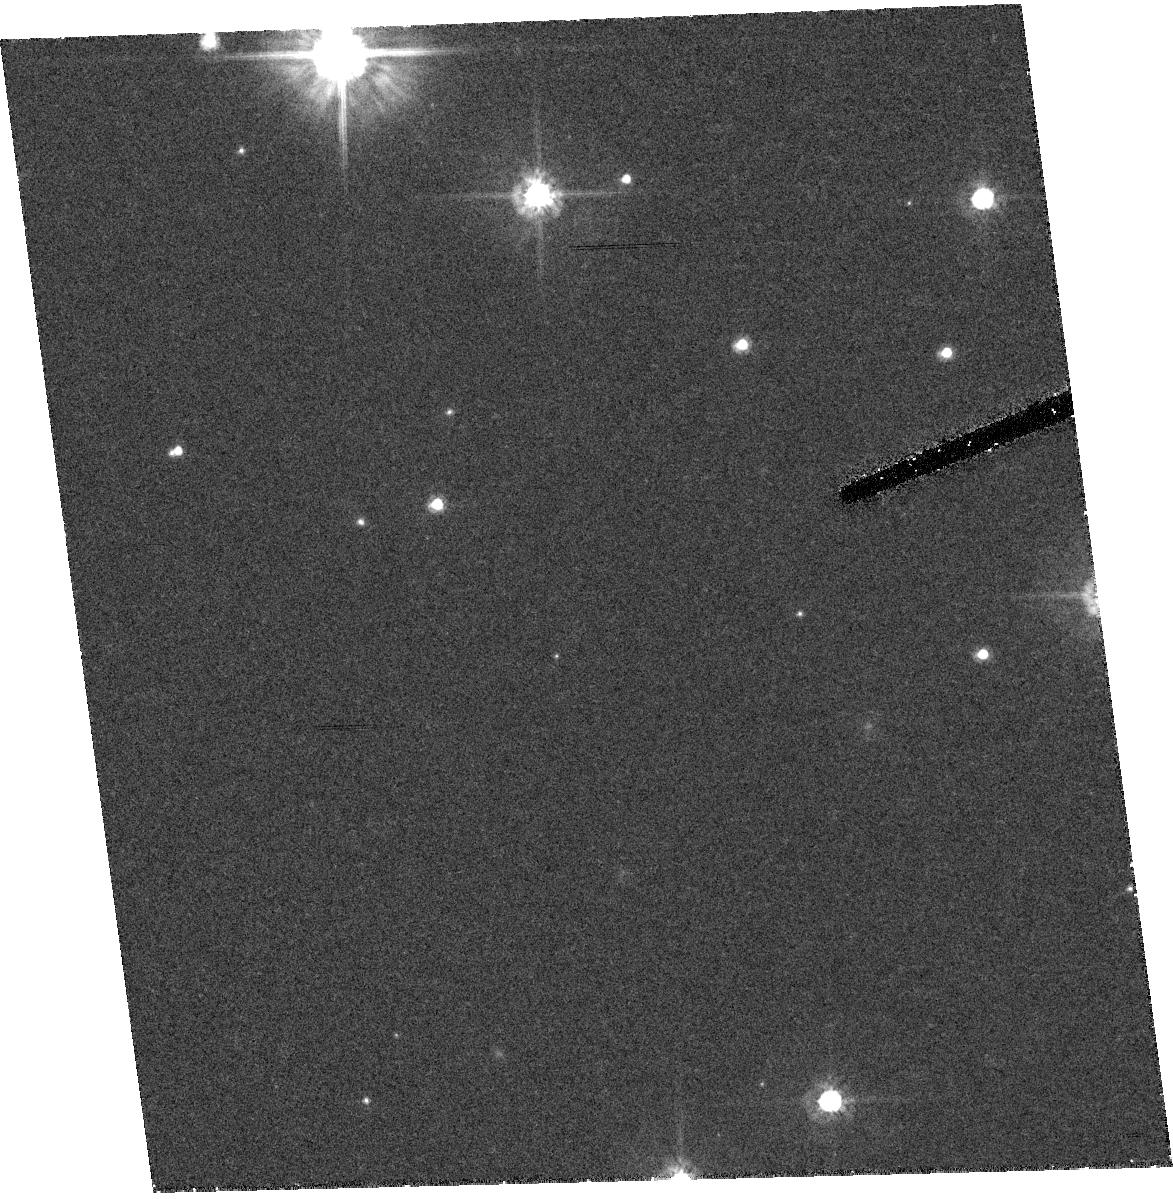
Target: RXJ1856.5-3754
Instrument: ACS/HRC
Filter: F475W
Exposure: 41 min
Observation ID: hst_9976_02_acs_hrc_f475w_j8pk02

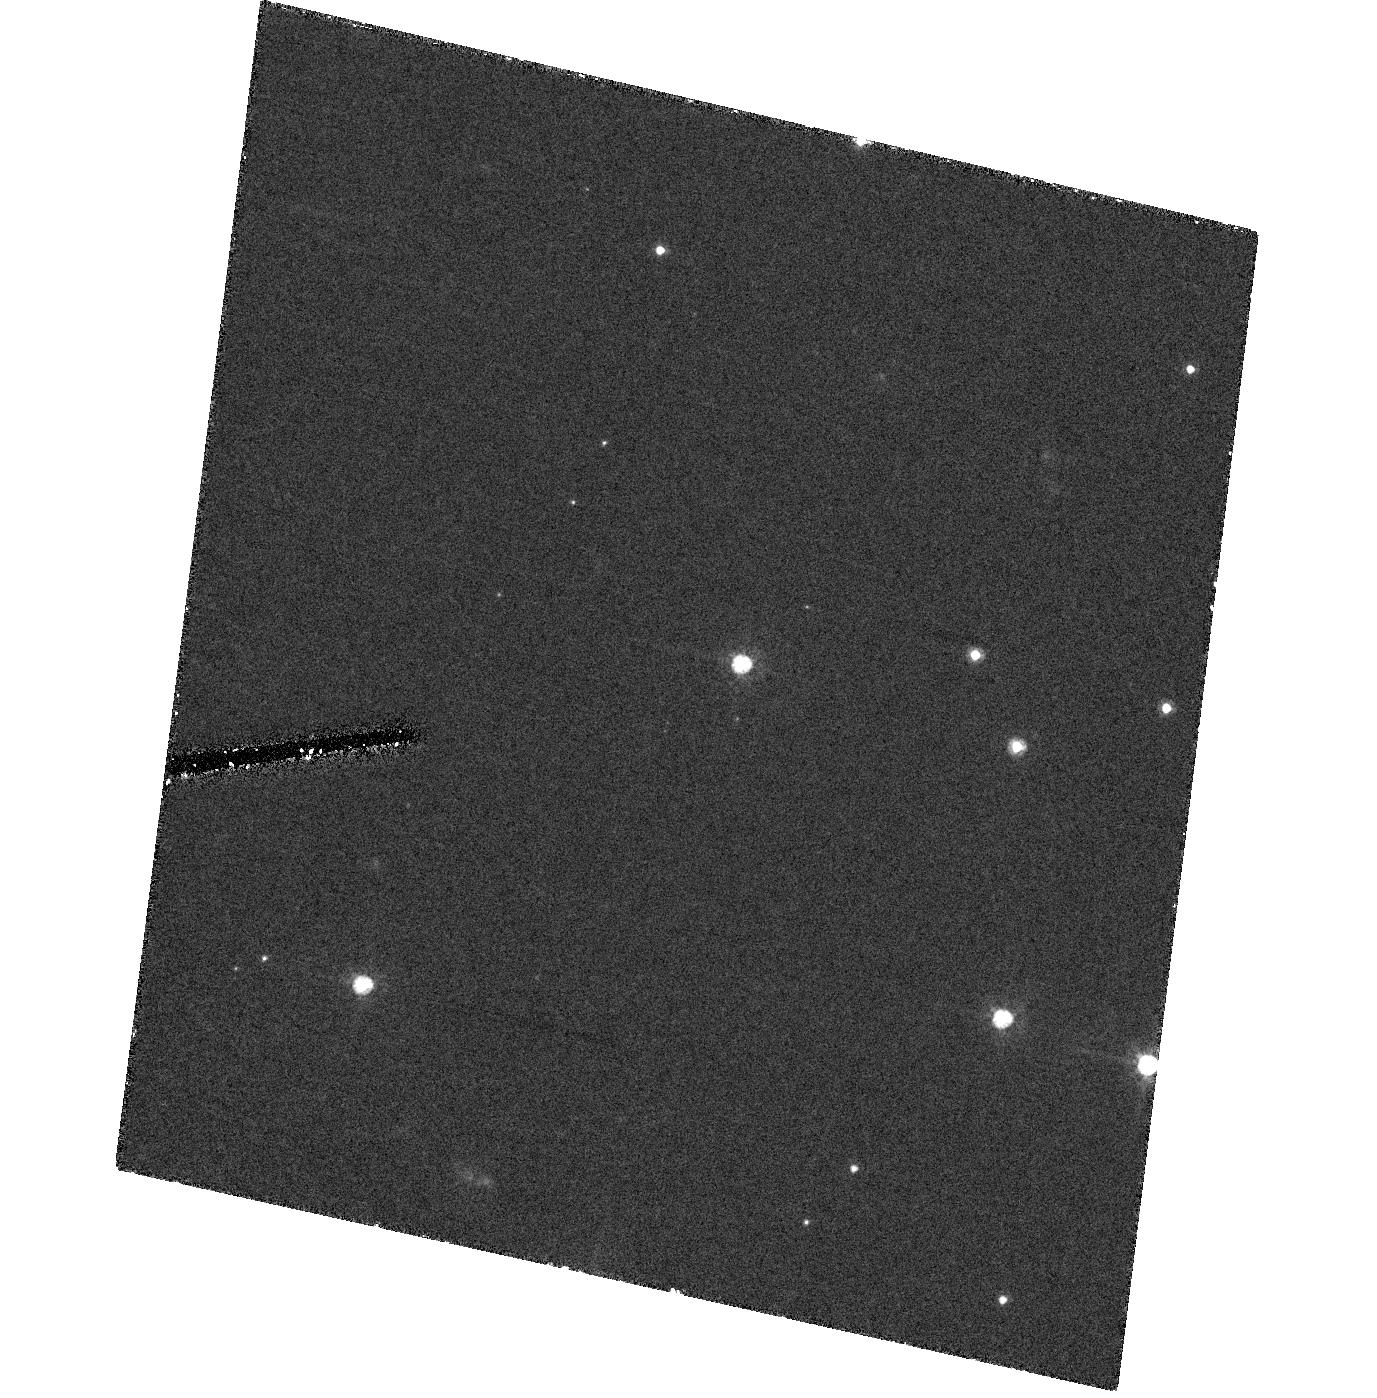
Target: RXJ0720.4-3125
Instrument: ACS/HRC
Filter: F475W
Exposure: 1.4 h
Observation ID: hst_9976_11_acs_hrc_f475w_j8pk11

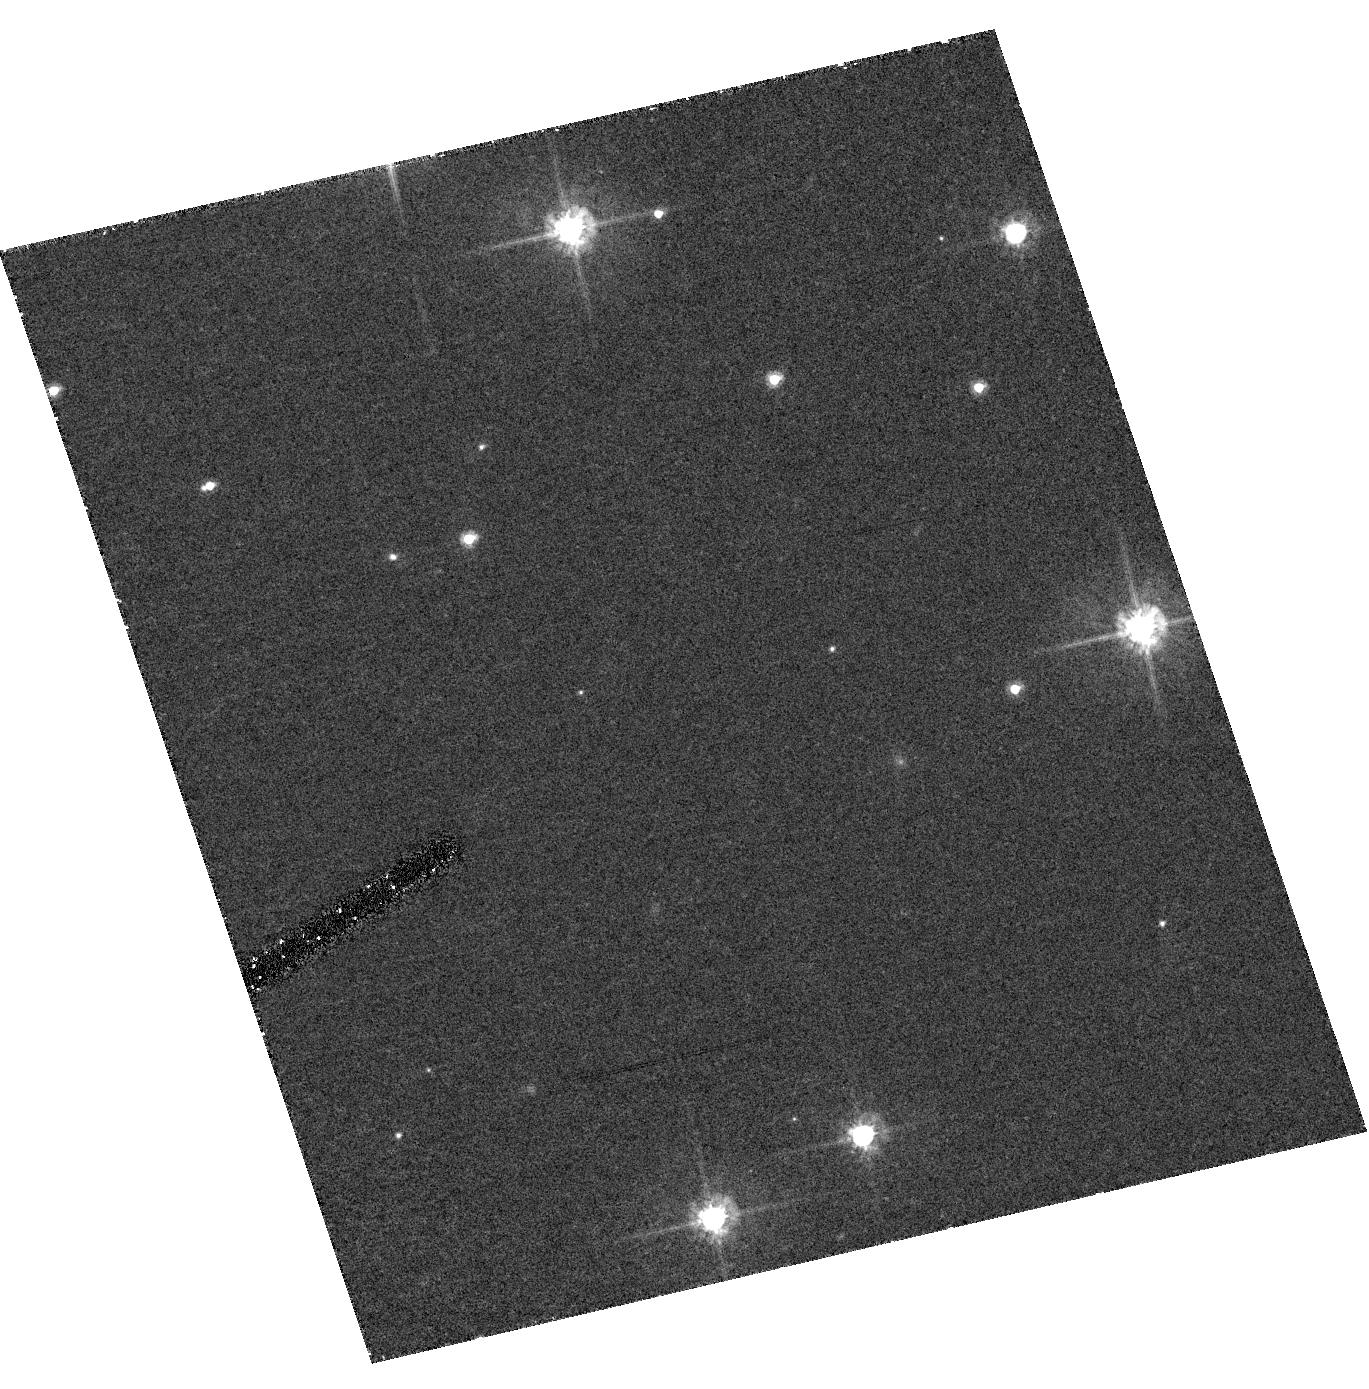
Target: RXJ1856.5-3754
Instrument: ACS/HRC
Filter: F475W
Exposure: 41 min
Observation ID: hst_9976_04_acs_hrc_f475w_j8pk04

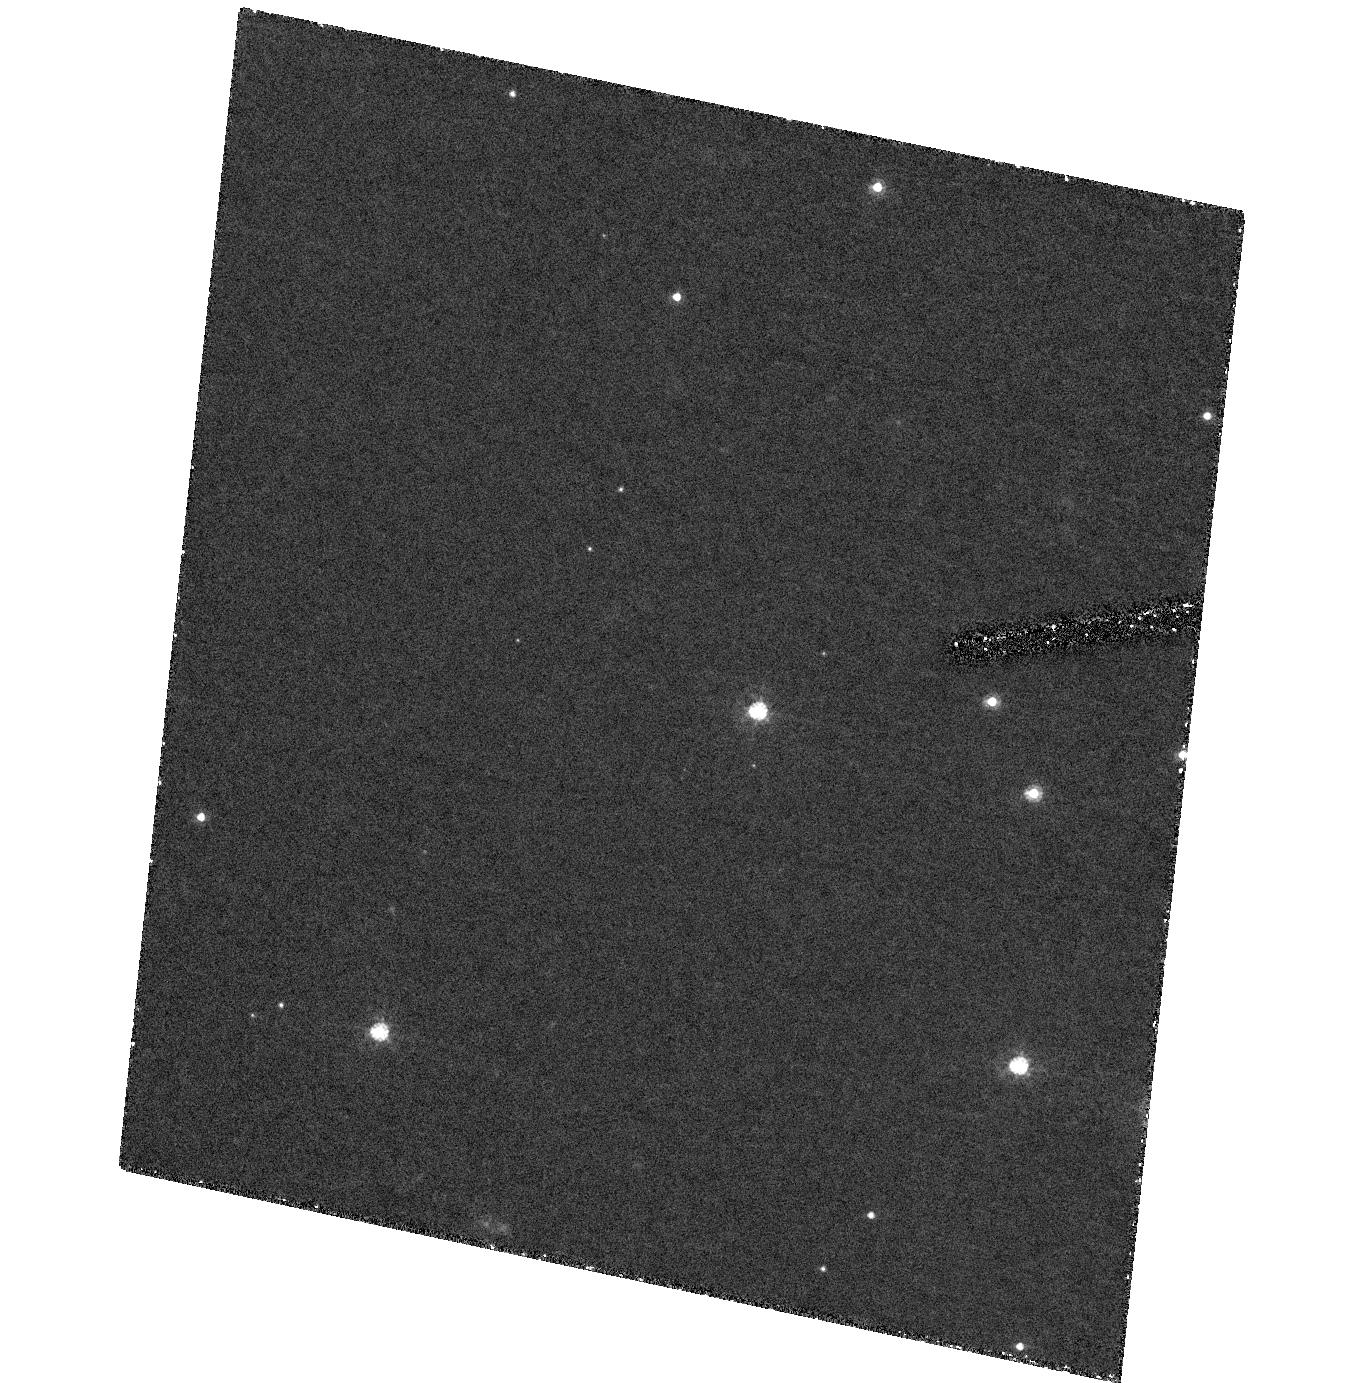
Target: RXJ0720.4-3125
Instrument: ACS/HRC
Filter: F475W
Exposure: 1.4 h
Observation ID: hst_9976_13_acs_hrc_f475w_j8pk13

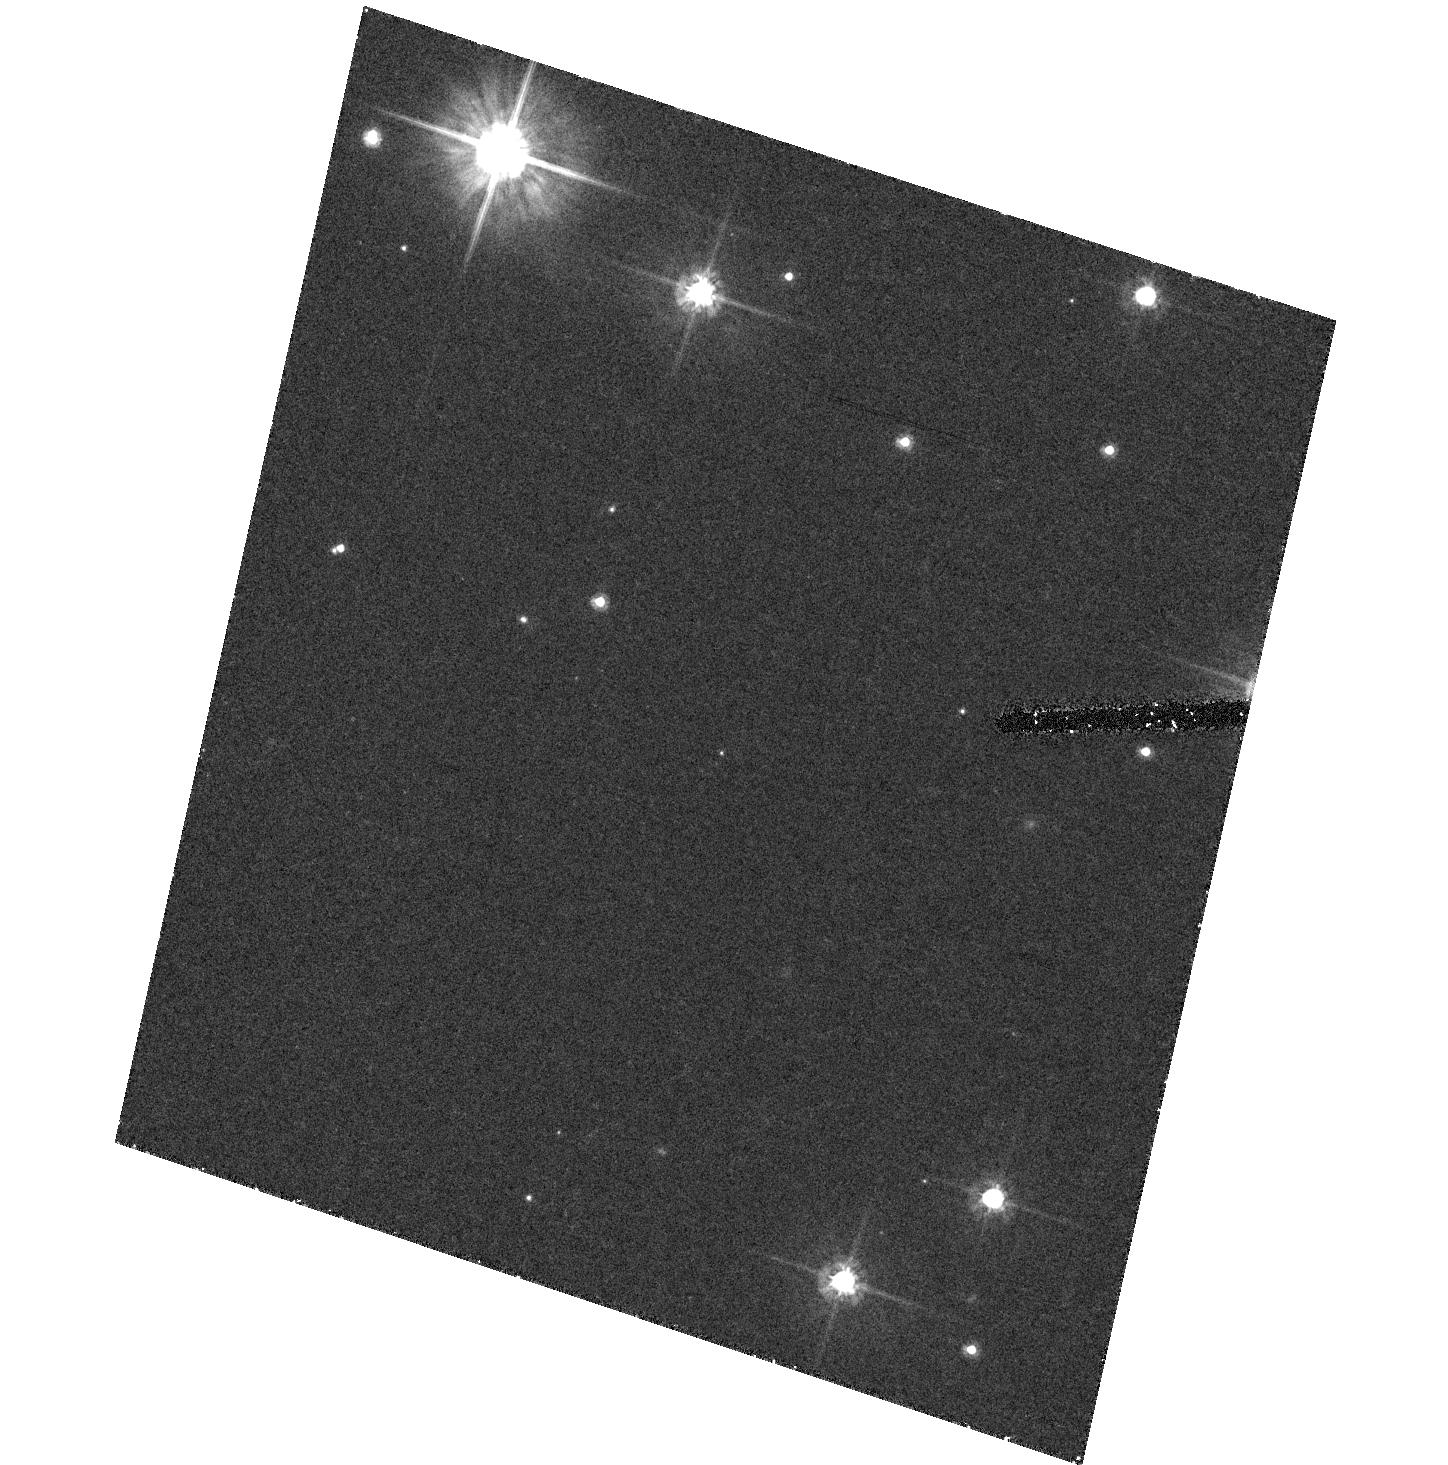
Target: RXJ1856.5-3754
Instrument: ACS/HRC
Filter: F475W
Exposure: 41 min
Observation ID: hst_9976_01_acs_hrc_f475w_j8pk01

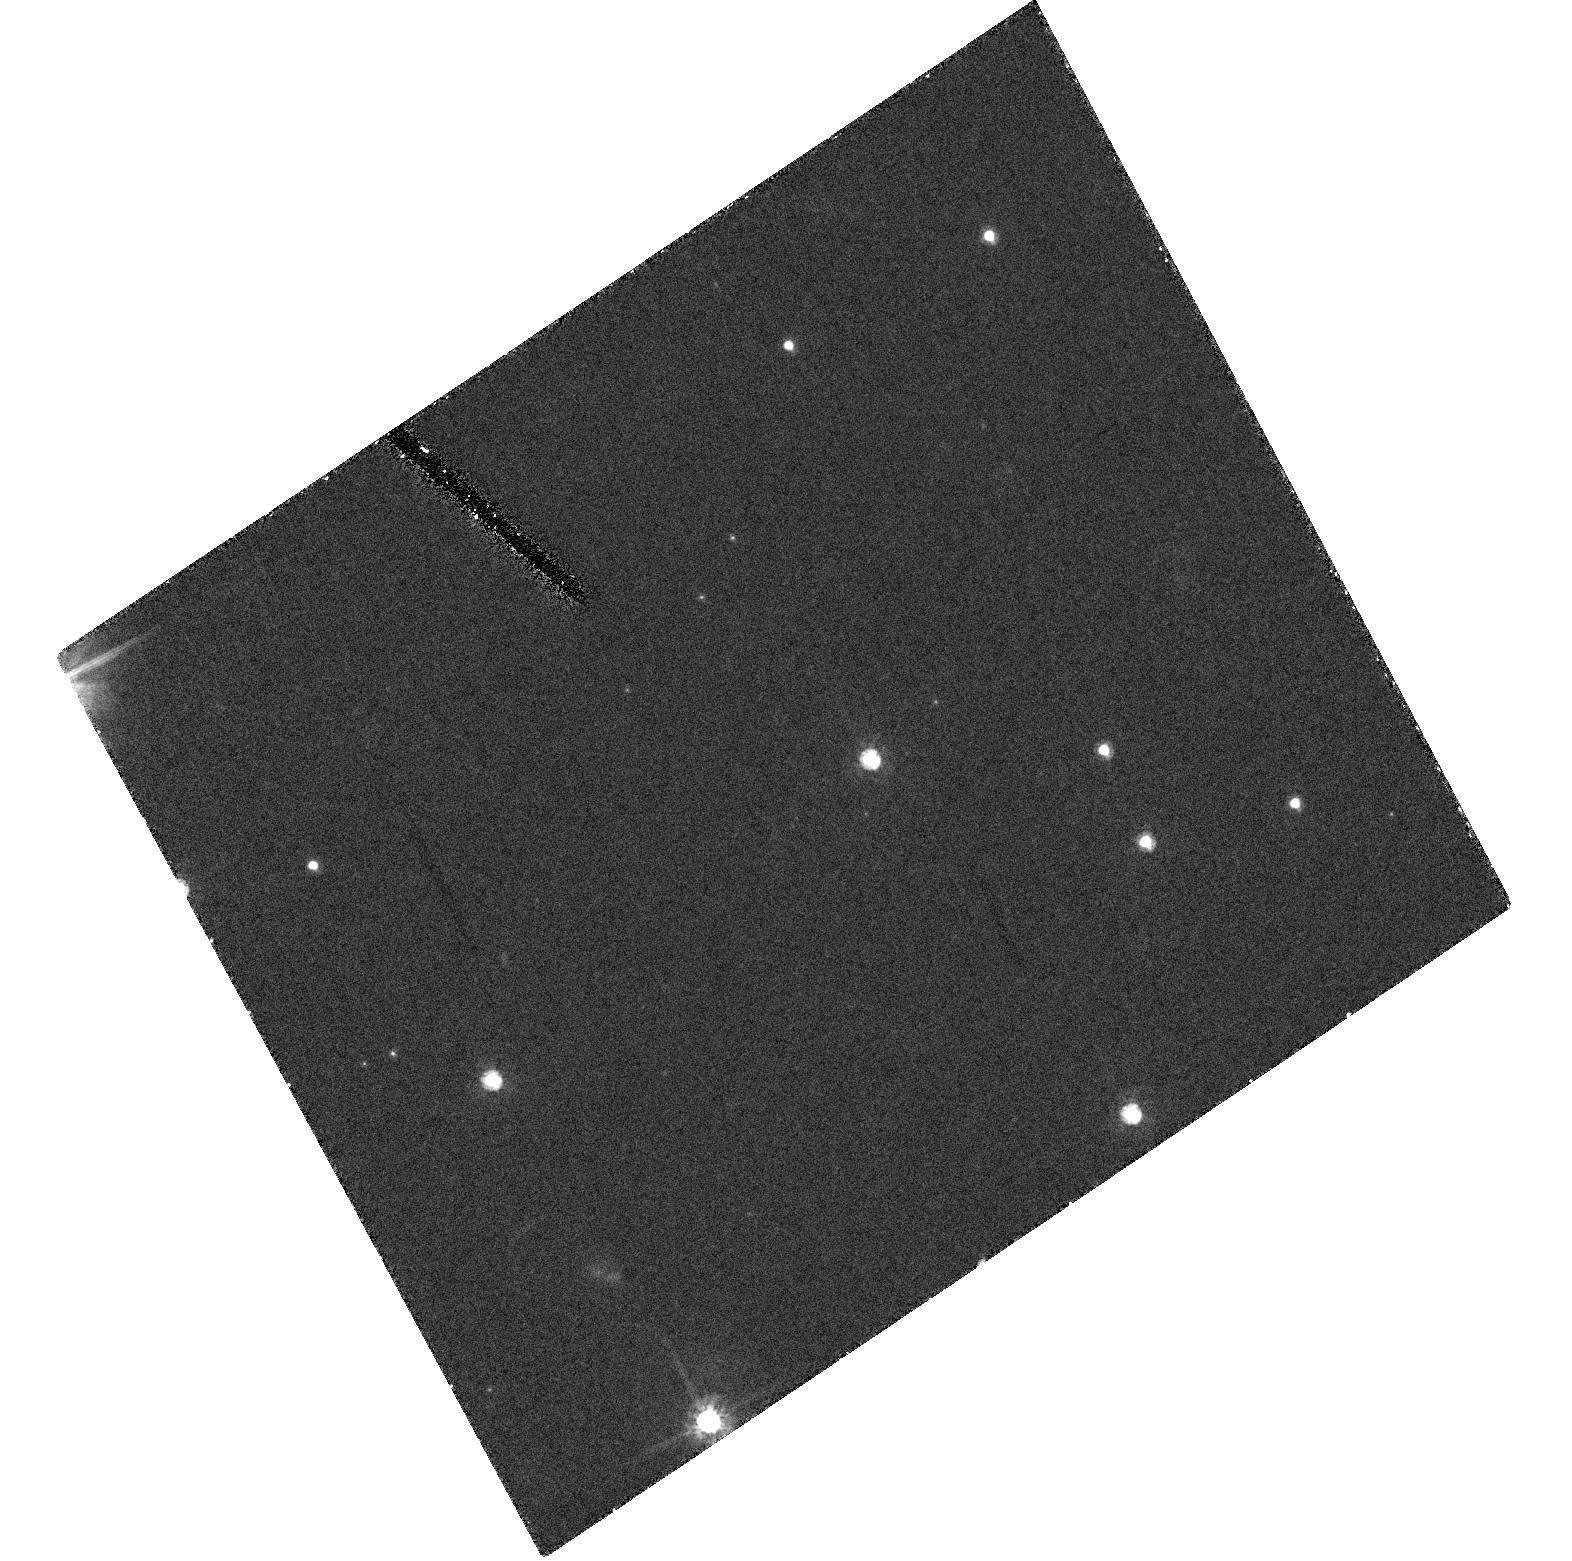
Target: RXJ0720.4-3125
Instrument: ACS/HRC
Filter: F475W
Exposure: 1.4 h
Observation ID: hst_9976_10_acs_hrc_f475w_j8pk10

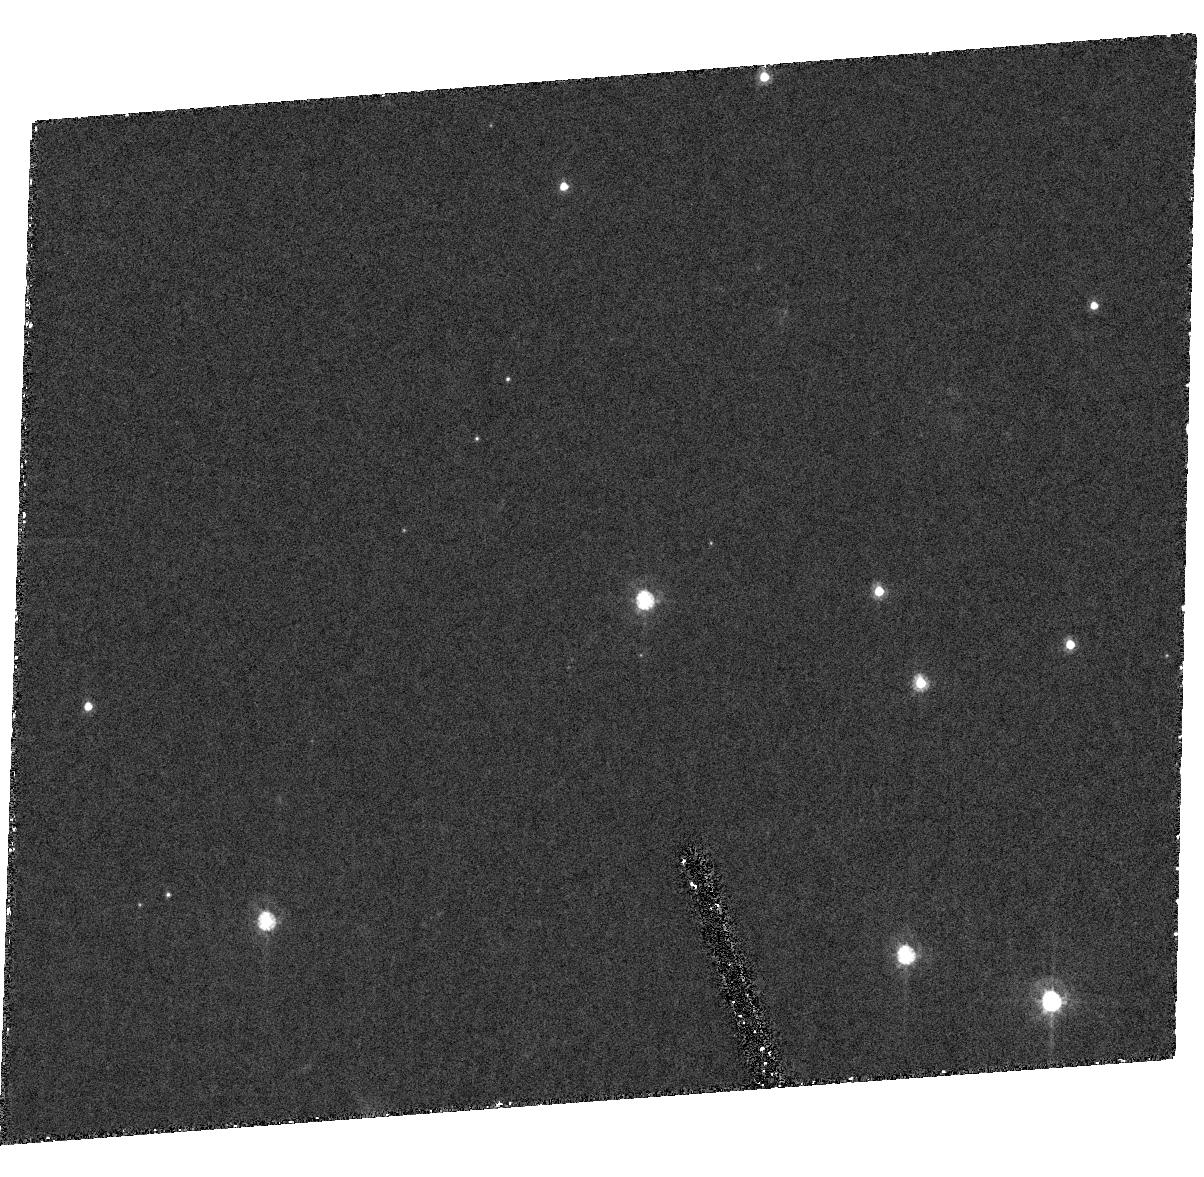
Target: RXJ0720.4-3125
Instrument: ACS/HRC
Filter: F475W
Exposure: 1.4 h
Observation ID: hst_9976_12_acs_hrc_f475w_j8pk12

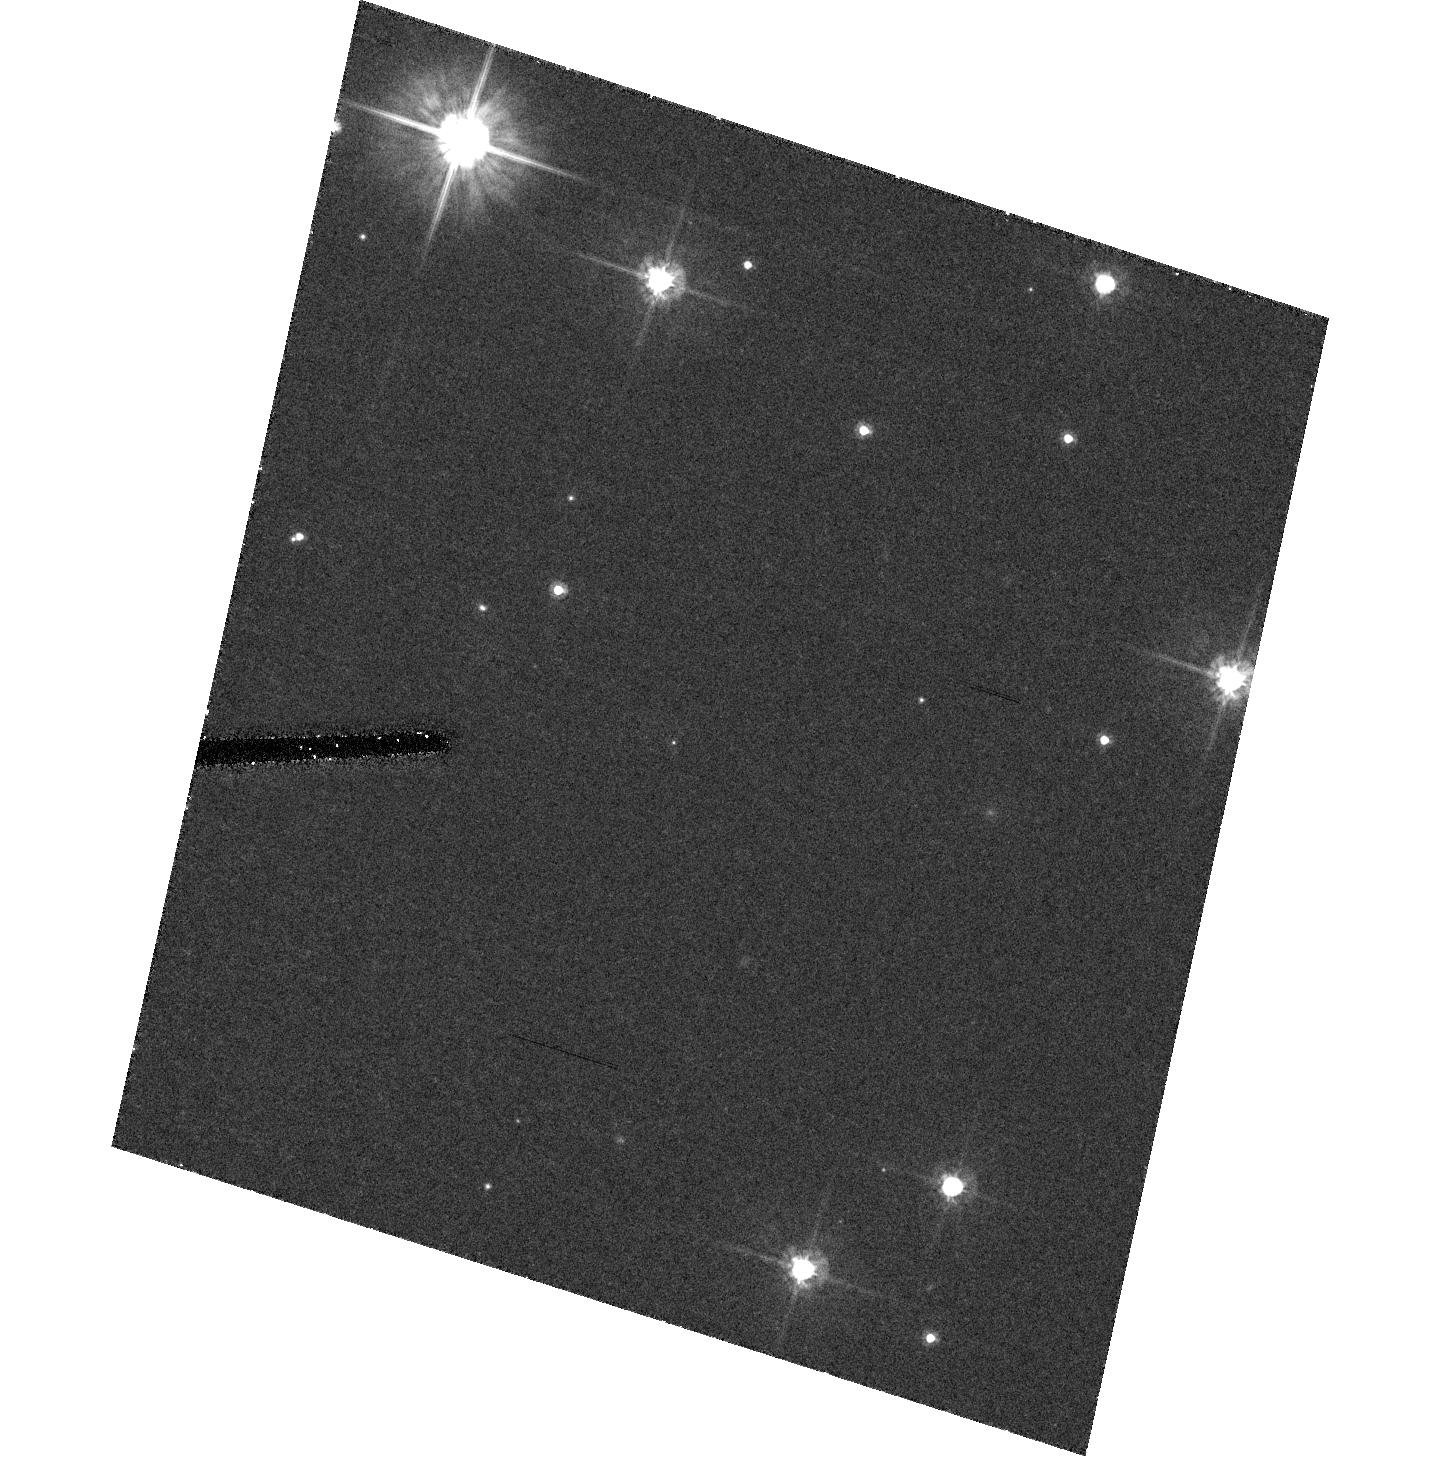
Target: RXJ1856.5-3754
Instrument: ACS/HRC
Filter: F475W
Exposure: 41 min
Observation ID: hst_9976_03_acs_hrc_f475w_j8pk03

The Parallaxes and Proper Motions of Two Nearby Neutron Stars (PI: Kaplan, David L.)

We propose to measure the parallax of two nearby neutron stars to the highest possible level of accuracy, ~\.0.5 mas. The primary goal is to determine the neutron-star radius at infinity with better than 1 km precision, and therewith obtain a direct constraint on the equation of state of matter at supra-nuclear density. The required flux and temperature determinations are easiest for the so-called isolated or radio-quiet neutron stars because of their apparently completely thermal spectrum. We argue that the importance of the possible results warrants a study to the best possible level of the best possible sources, and request 24 orbits for the two brightest isolated neutron stars, RX J1856.5-3754 and RX J0720.4-3125. We will also determine whether the enigmatic RX J0720.4-3125 is an old magnetar or an accreting source, based on its luminosity and proper motion.